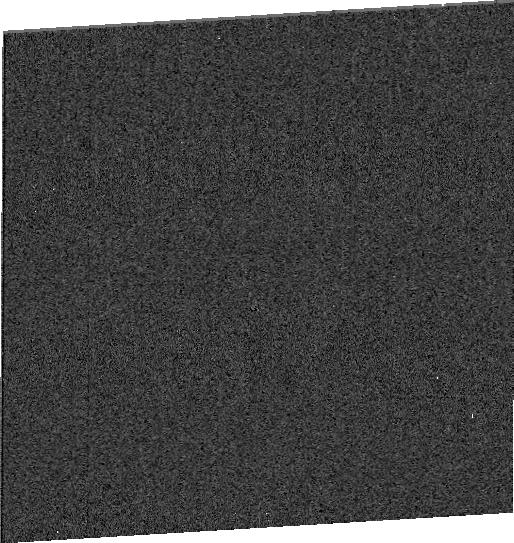
Target: SDSSRM-824
Instrument: WFC3/UVIS
Filter: F275W
Exposure: 4 min
Observation ID: idiy28020

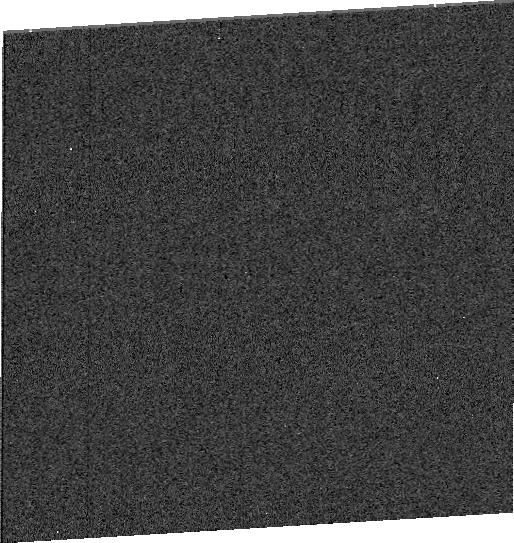
Target: SDSSRM-622
Instrument: WFC3/UVIS
Filter: F275W
Exposure: 4 min
Observation ID: idiy06030

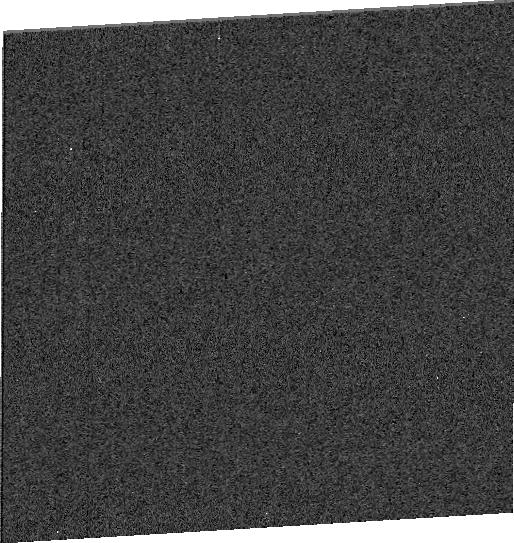
Target: SDSSRM-551
Instrument: WFC3/UVIS
Filter: F275W
Exposure: 4 min
Observation ID: idiy09050

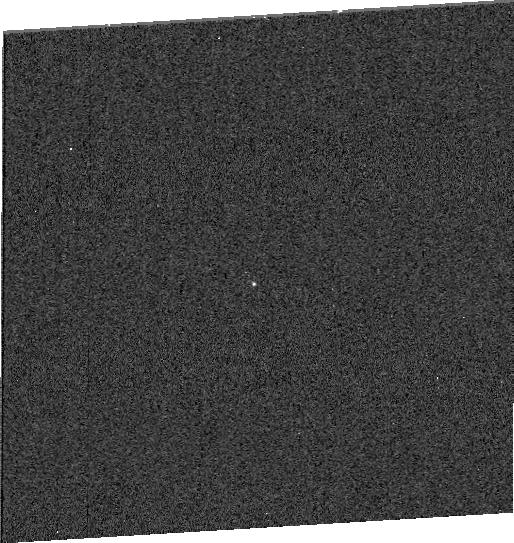
Target: SDSSRM-399
Instrument: WFC3/UVIS
Filter: F275W
Exposure: 4 min
Observation ID: idiy10010

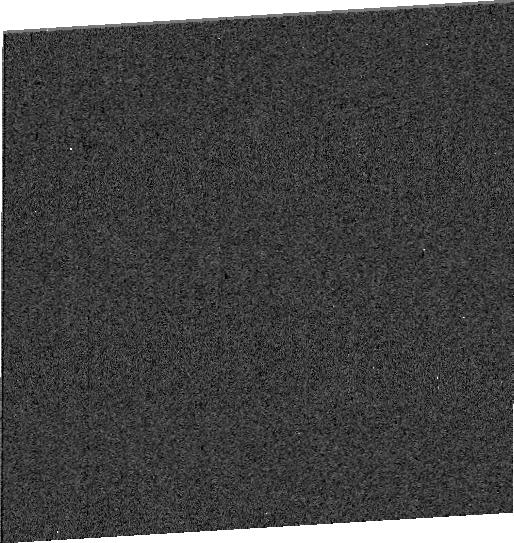
Target: SDSSRM-634
Instrument: WFC3/UVIS
Filter: F275W
Exposure: 4 min
Observation ID: idiy05040

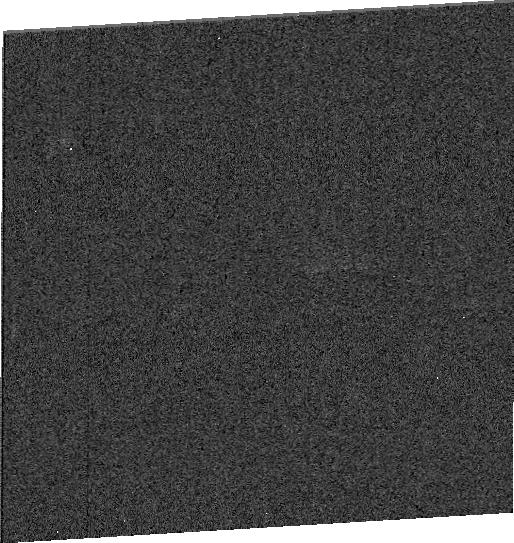
Target: SDSSRM-824
Instrument: WFC3/UVIS
Filter: F275W
Exposure: 4 min
Observation ID: idiy14020

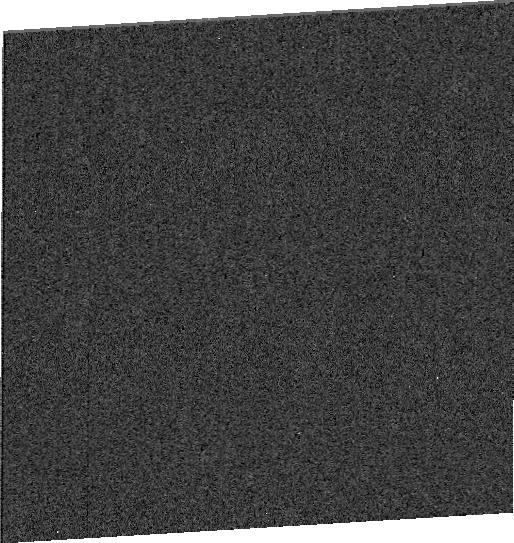
Target: SDSSRM-824
Instrument: WFC3/UVIS
Filter: F275W
Exposure: 4 min
Observation ID: idiy23020

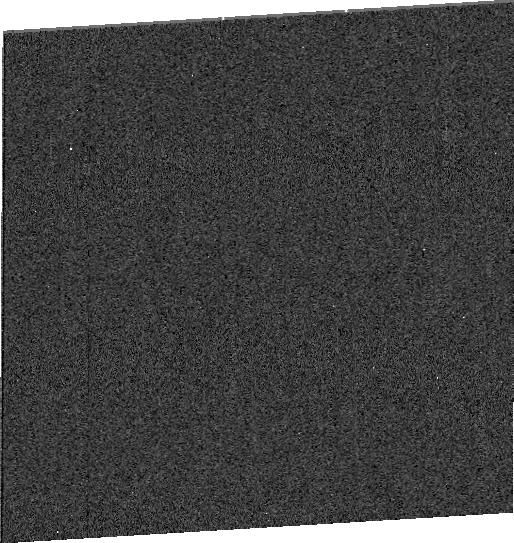
Target: SDSSRM-551
Instrument: WFC3/UVIS
Filter: F275W
Exposure: 4 min
Observation ID: idiy02050

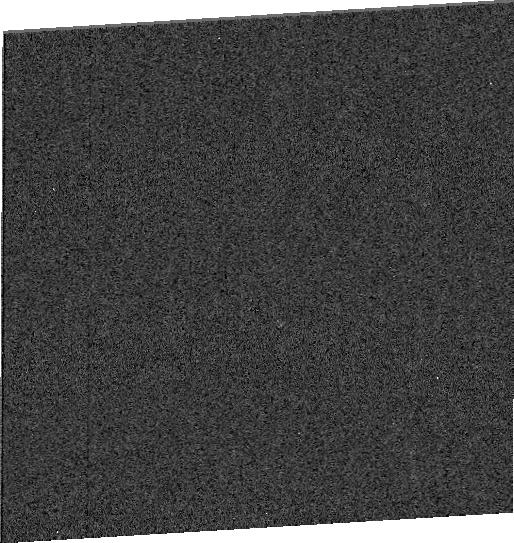
Target: SDSSRM-824
Instrument: WFC3/UVIS
Filter: F275W
Exposure: 4 min
Observation ID: idiy32020

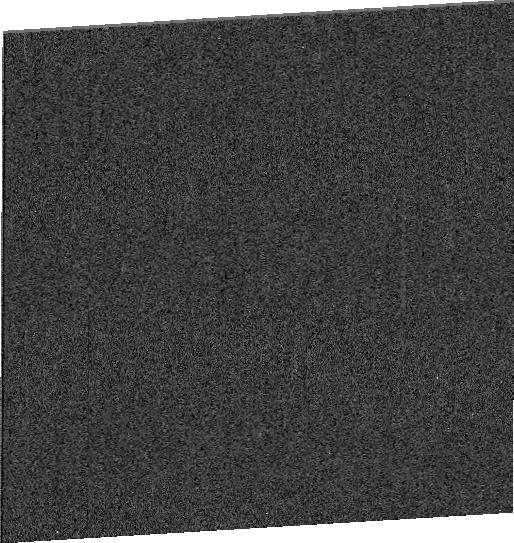
Target: SDSSRM-622
Instrument: WFC3/UVIS
Filter: F275W
Exposure: 4 min
Observation ID: idiy22030

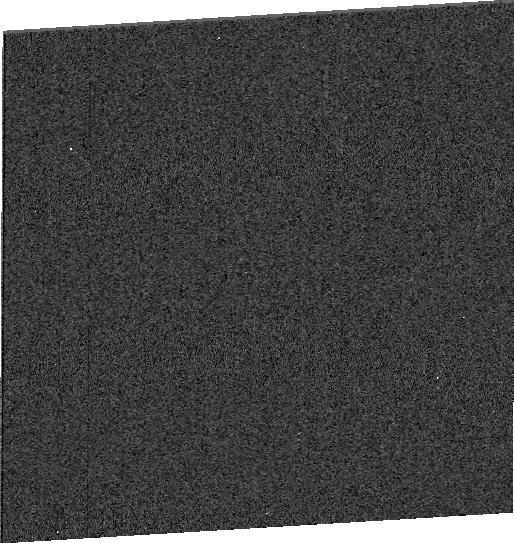
Target: SDSSRM-551
Instrument: WFC3/UVIS
Filter: F275W
Exposure: 4 min
Observation ID: idiy12050

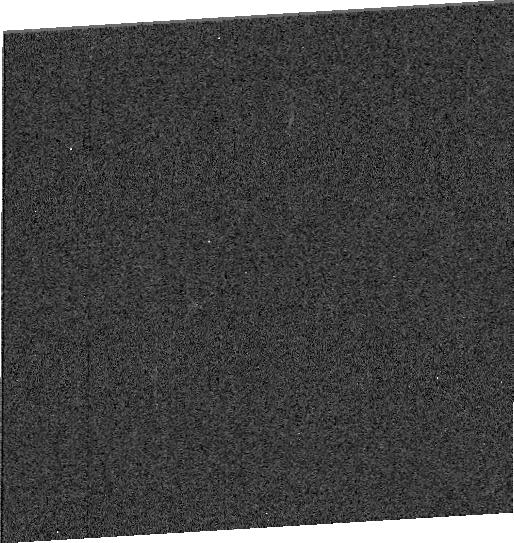
Target: SDSSRM-824
Instrument: WFC3/UVIS
Filter: F275W
Exposure: 4 min
Observation ID: idiy19020

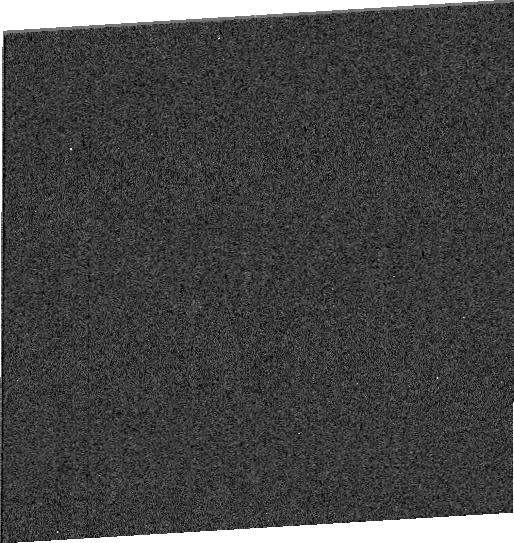
Target: SDSSRM-824
Instrument: WFC3/UVIS
Filter: F275W
Exposure: 4 min
Observation ID: idiy17020

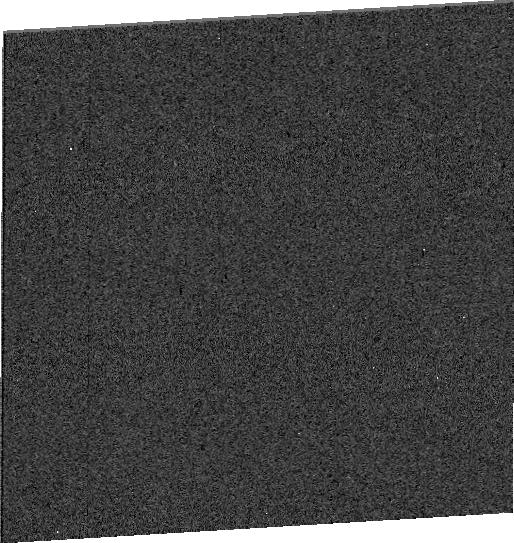
Target: SDSSRM-634
Instrument: WFC3/UVIS
Filter: F275W
Exposure: 4 min
Observation ID: idiy04040

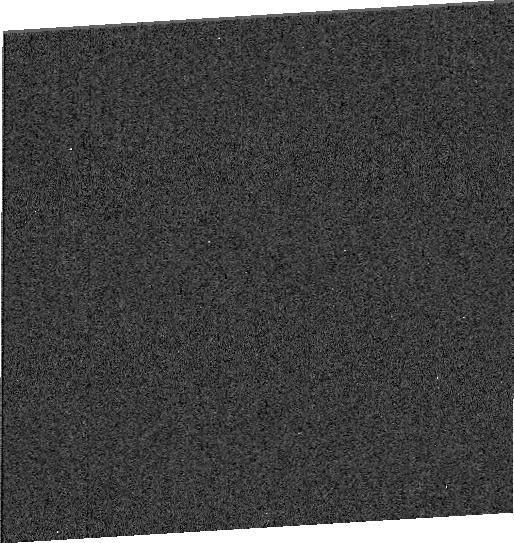
Target: SDSSRM-634
Instrument: WFC3/UVIS
Filter: F275W
Exposure: 4 min
Observation ID: idiy18040

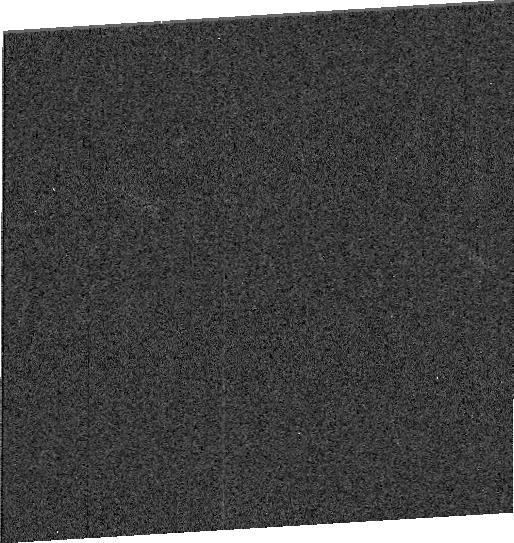
Target: SDSSRM-622
Instrument: WFC3/UVIS
Filter: F275W
Exposure: 4 min
Observation ID: idiy31030

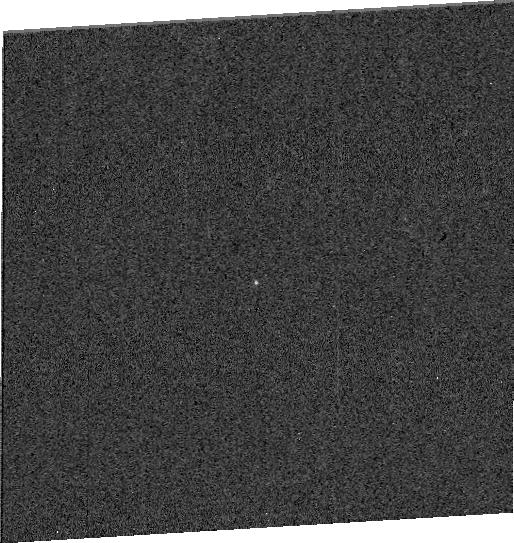
Target: SDSSRM-399
Instrument: WFC3/UVIS
Filter: F275W
Exposure: 5 min
Observation ID: idiy27010

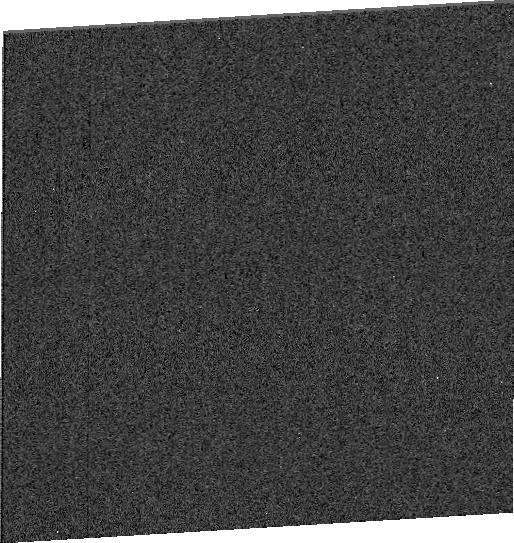
Target: SDSSRM-824
Instrument: WFC3/UVIS
Filter: F275W
Exposure: 4 min
Observation ID: idiy33020

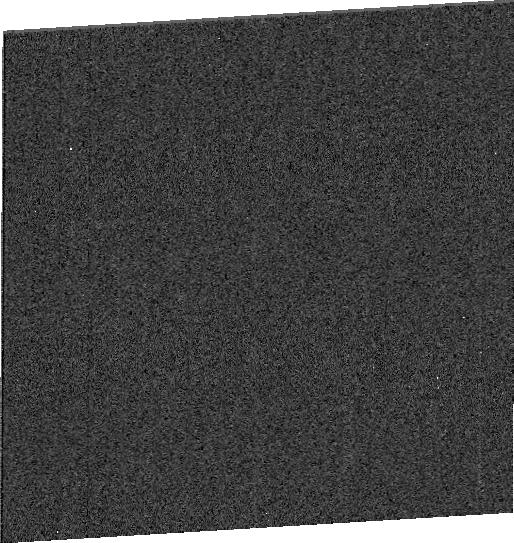
Target: SDSSRM-622
Instrument: WFC3/UVIS
Filter: F275W
Exposure: 4 min
Observation ID: idiy01030

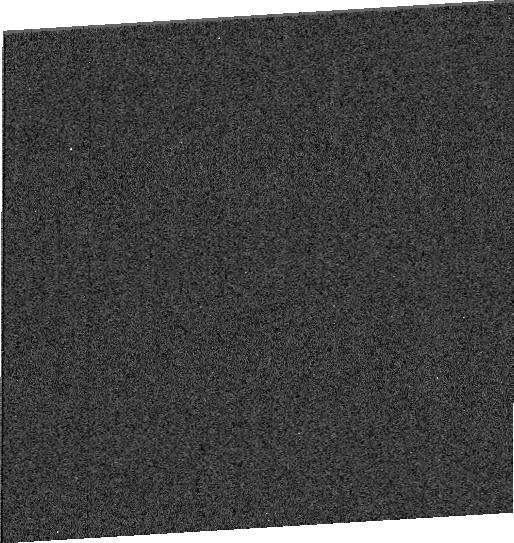
Target: SDSSRM-824
Instrument: WFC3/UVIS
Filter: F275W
Exposure: 4 min
Observation ID: idiy07020

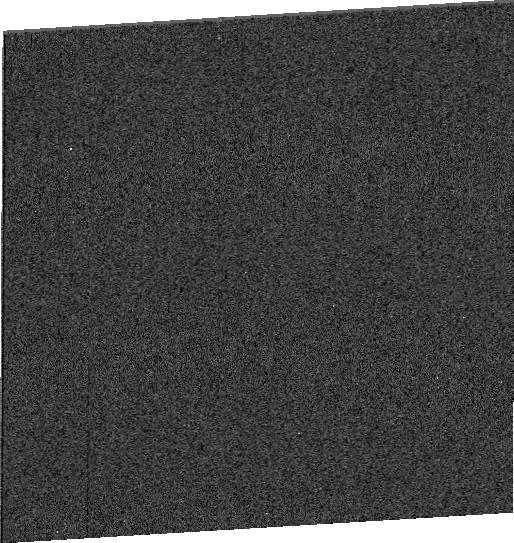
Target: SDSSRM-551
Instrument: WFC3/UVIS
Filter: F275W
Exposure: 4 min
Observation ID: idiy13050

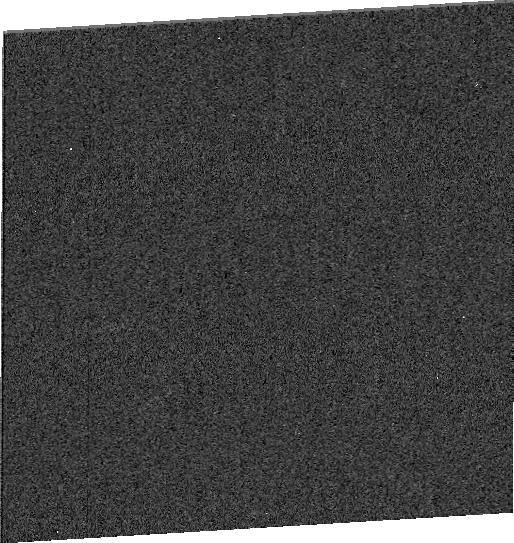
Target: SDSSRM-824
Instrument: WFC3/UVIS
Filter: F275W
Exposure: 4 min
Observation ID: idiy08020

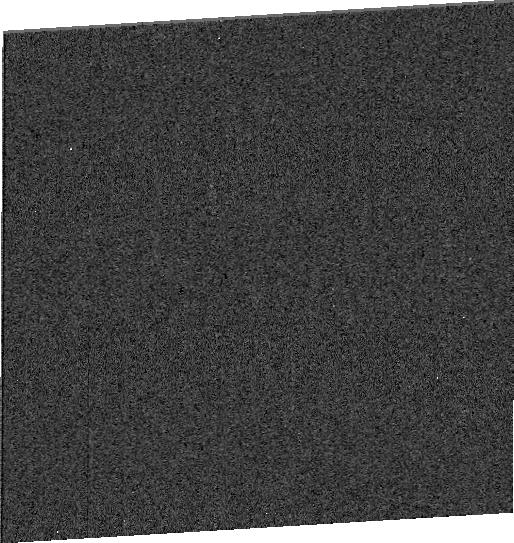
Target: SDSSRM-551
Instrument: WFC3/UVIS
Filter: F275W
Exposure: 4 min
Observation ID: idiy15050

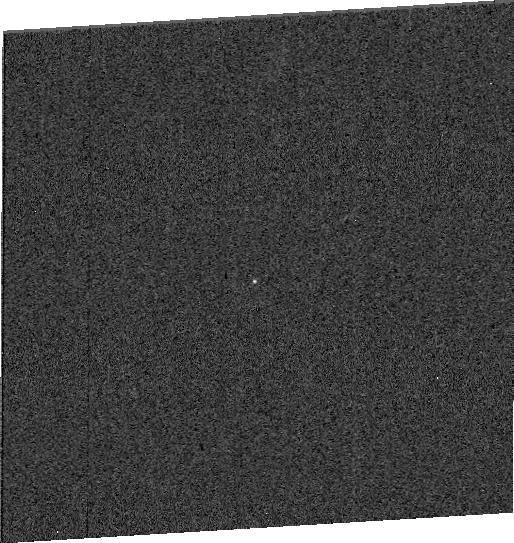
Target: SDSSRM-399
Instrument: WFC3/UVIS
Filter: F275W
Exposure: 4 min
Observation ID: idiy26010

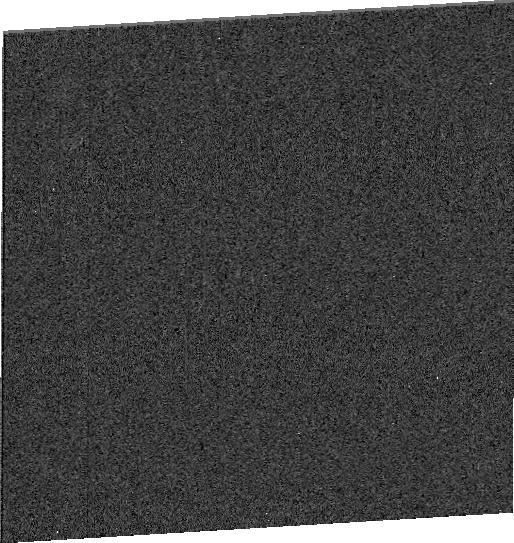
Target: SDSSRM-399
Instrument: WFC3/UVIS
Filter: F275W
Exposure: 4 min
Observation ID: idiy20010

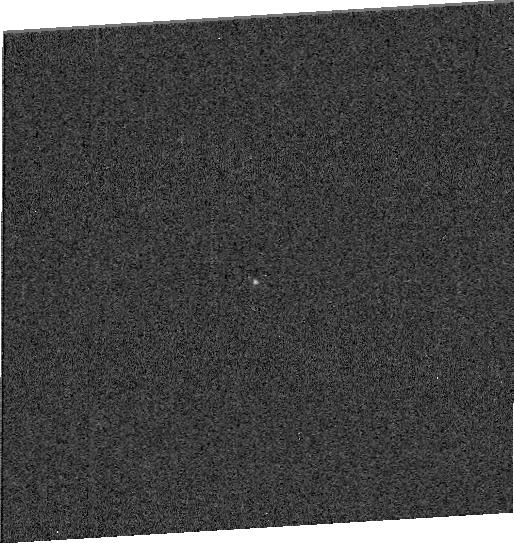
Target: SDSSRM-399
Instrument: WFC3/UVIS
Filter: F275W
Exposure: 4 min
Observation ID: idiy21010

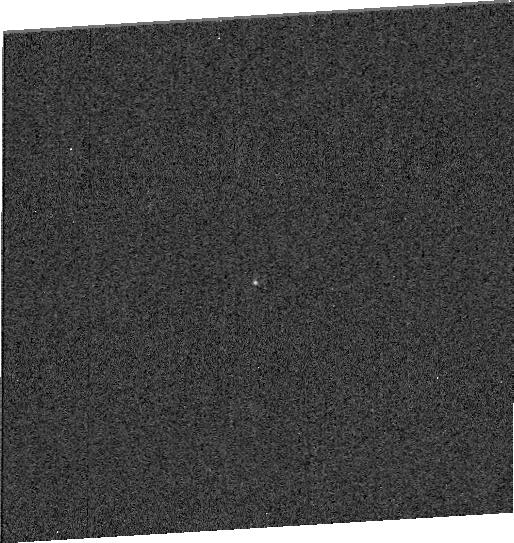
Target: SDSSRM-399
Instrument: WFC3/UVIS
Filter: F275W
Exposure: 4 min
Observation ID: idiy16010

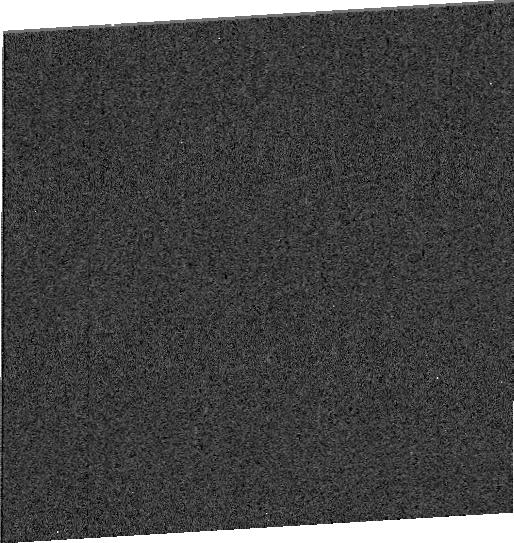
Target: SDSSRM-634
Instrument: WFC3/UVIS
Filter: F275W
Exposure: 4 min
Observation ID: idiy25040

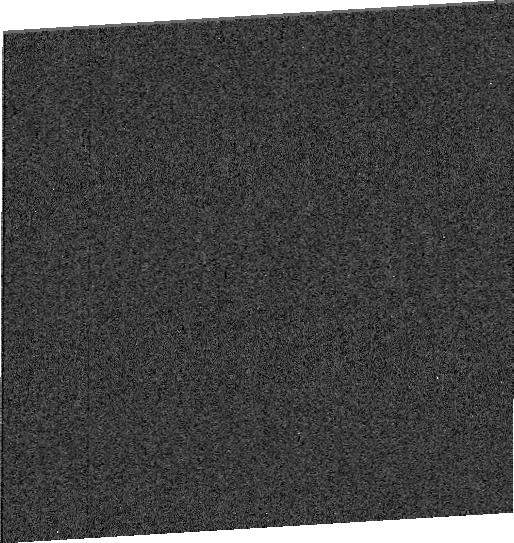
Target: SDSSRM-622
Instrument: WFC3/UVIS
Filter: F275W
Exposure: 4 min
Observation ID: idiy29030

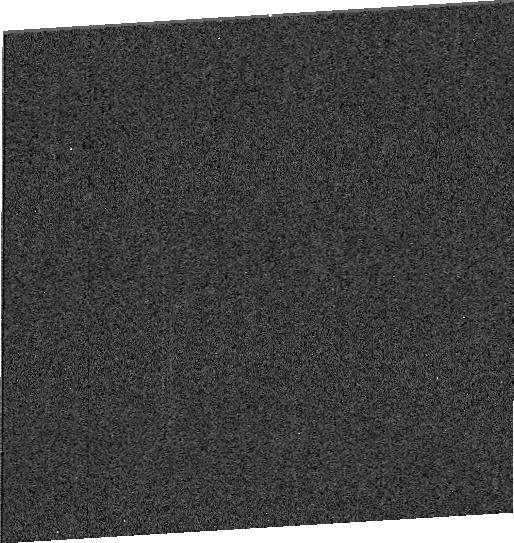
Target: SDSSRM-824
Instrument: WFC3/UVIS
Filter: F275W
Exposure: 4 min
Observation ID: idiy11020

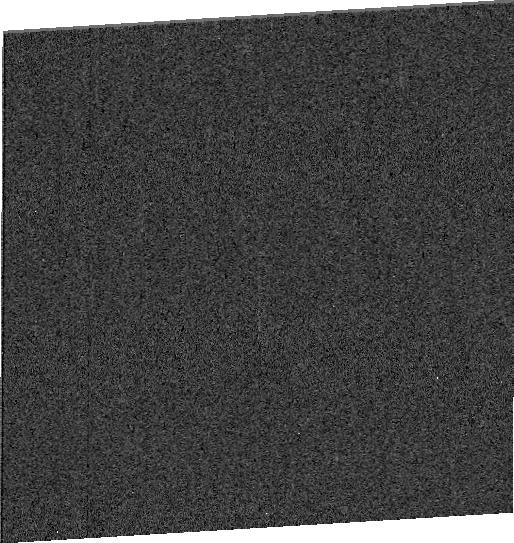
Target: SDSSRM-551
Instrument: WFC3/UVIS
Filter: F275W
Exposure: 4 min
Observation ID: idiy24050

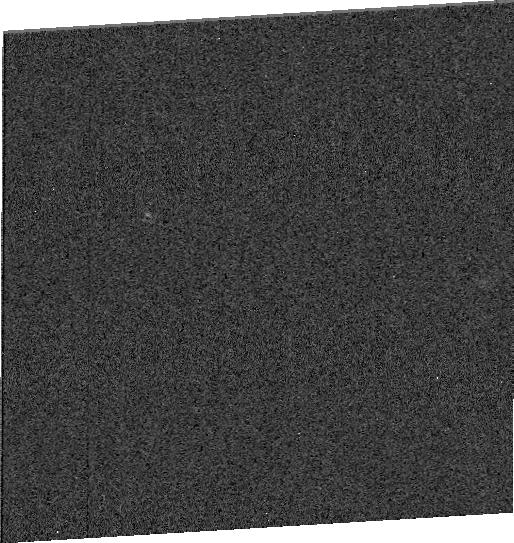
Target: SDSSRM-622
Instrument: WFC3/UVIS
Filter: F275W
Exposure: 4 min
Observation ID: idiy30030

Ultraviolet Echoes of Quasar Accretion Disks (PI: Trump, Jonathan R)

We propose a novel ultraviolet monitoring campaign with WFC3/UVIS to measure quasar accretion disk structure. The bulk of supermassive black hole growth occurs in luminous quasar phases of rapid accretion, yet the governing physics remains poorly understood. Continuum reverberation mapping (RM) measures the accretion disk size via the time lag between short- and long-wavelength emission: the proposed UV monitoring forms the foundation for simultaneous optical observations (expected to continue for our quasars through 2019). Currently only 4 Seyfert AGNs have UV/optical RM accretion-disk sizes, all low-luminosity and at z<0.02. We propose to monitor 5 new quasars, spanning an order of magnitude higher accretion rate and out to z~1. The 5 quasar targets are drawn from SDSS-RM, a pioneering multi-object spectroscopic RM campaign, and have been monitored with optical photometry and spectroscopy since 2014. The higher luminosity and accurate RM masses of our sample enable the first measurements of accretion-rate effects on accretion-disk size, with UV monitoring directly probing changes in the inner disk suggested by theory and previous indirect observations. Our proposed HST monitoring campaign is unusually efficient, targeting 5 quasars per orbit using the DASH method with UVIS subarray readouts. We use simulations to demonstrate that our 2-day cadence over 32 epochs will accurately measure continuum lags and accretion-disk structure. Ultraviolet monitoring of these 5 quasars will enable critical new measurements of accretion-disk structure during the rapid accretion mode that dominates black hole growth.